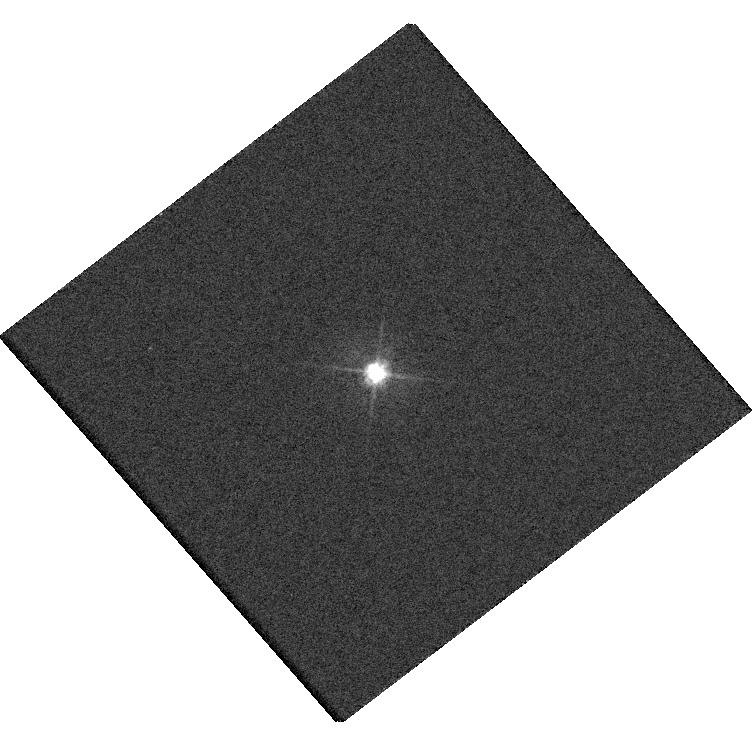
Target: 2MASSJ13260399+7023462
Instrument: WFC3/UVIS
Filter: F475W
Exposure: 4 min
Observation ID: hst_15950_01_wfc3_uvis_f475w_ie0g01

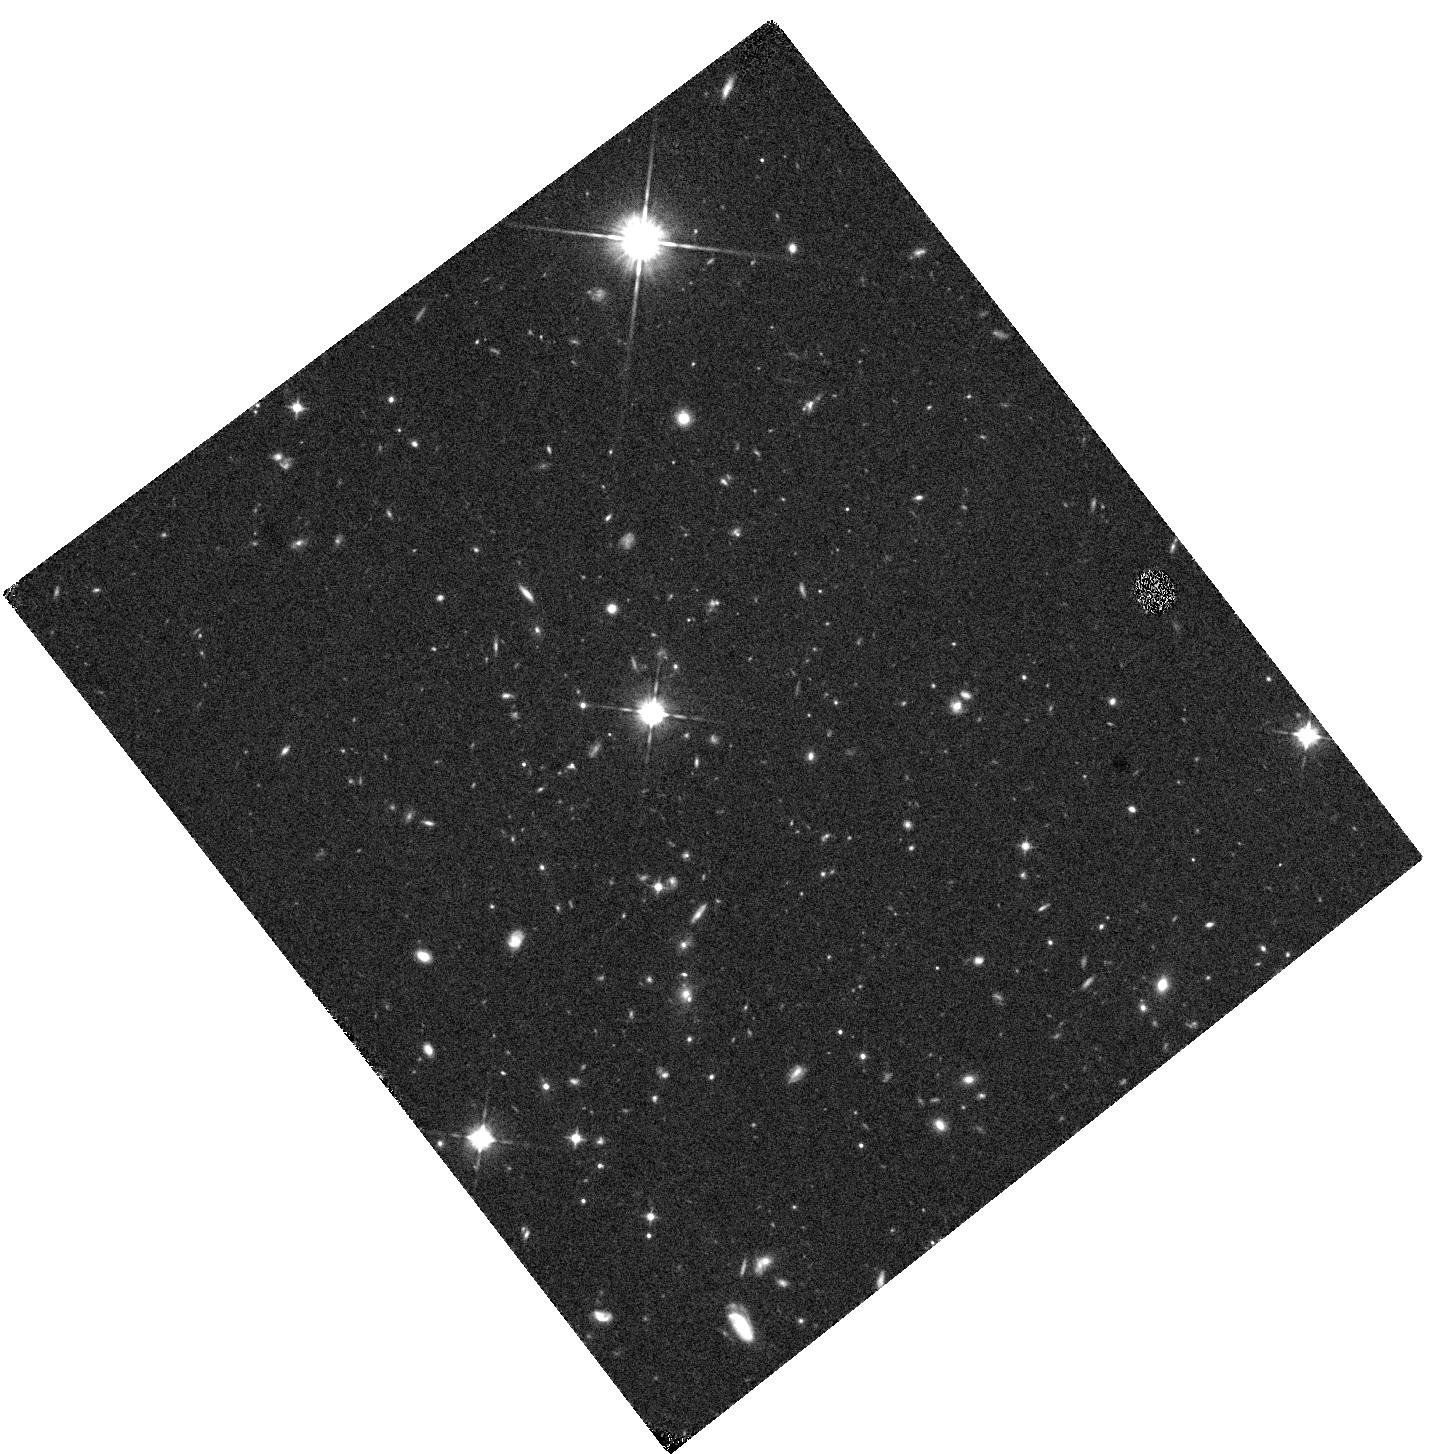
Target: 2MASSJ13260399+7023462
Instrument: WFC3/IR
Filter: F105W
Exposure: 20 min
Observation ID: hst_15950_01_wfc3_ir_f105w_ie0g01

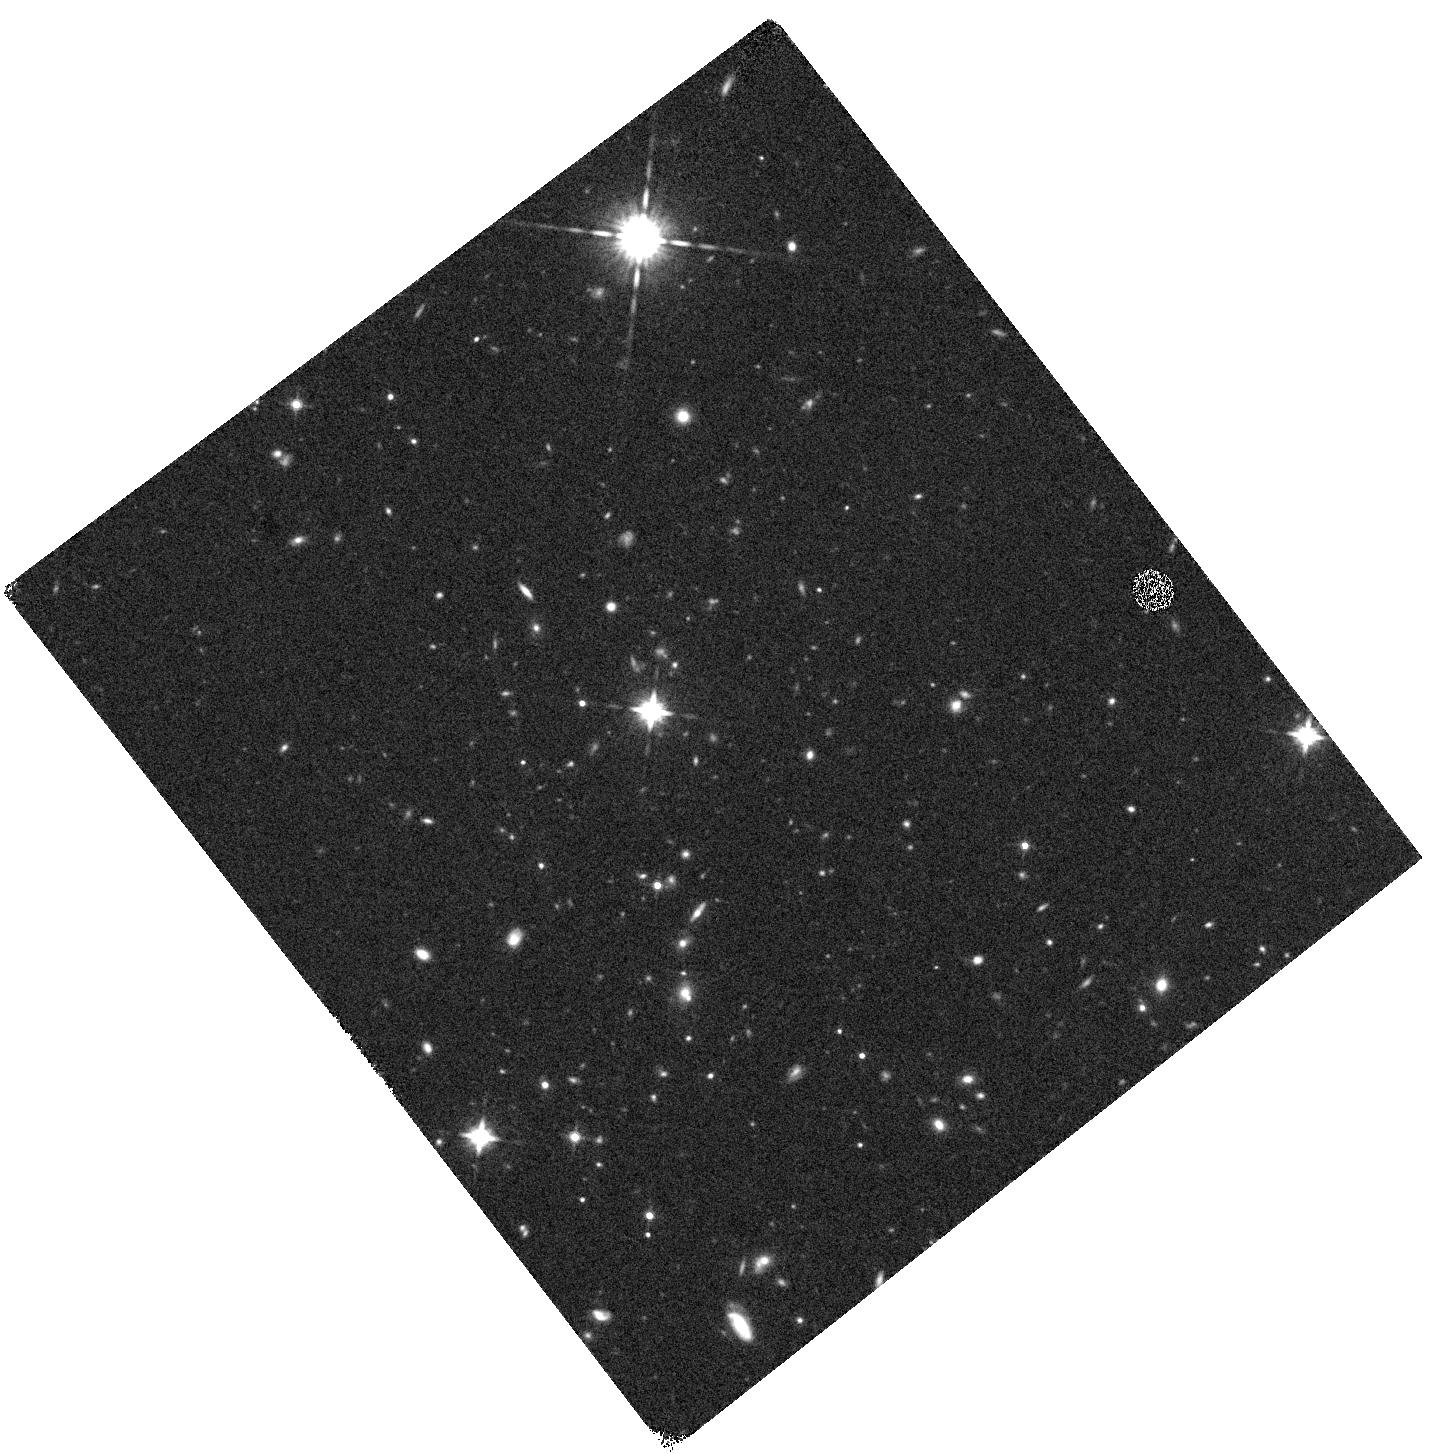
Target: 2MASSJ13260399+7023462
Instrument: WFC3/IR
Filter: F160W
Exposure: 13 min
Observation ID: hst_15950_01_wfc3_ir_f160w_ie0g01

2MASS J13260399+7023462: One of the Most Luminous Quasars in the Universe? (PI: Gonzalez, Anthony Hernan)

We request a single orbit of WFC3 imaging to discern whether the recently discovered quasar 2MASS J13260399+7023462 (z=2.88) is one of the most ultraluminous quasars in the Universe, or is instead a strongly-lensed system that is unresolved in ground-based and Gaia imaging. If the quasar remains unresolved at HST/WFC3 resolution, this will exclude lensing for plausible foreground lens masses. If it is resolved, then these observations will enable us to model the lens system and constrain the magnification. This quasar is physically interesting in either scenario -- for probing the bright tail of the QSO luminosity function if unlensed, or else for enabling future lensing-based programs, such as probing the foreground IGM on small scales.